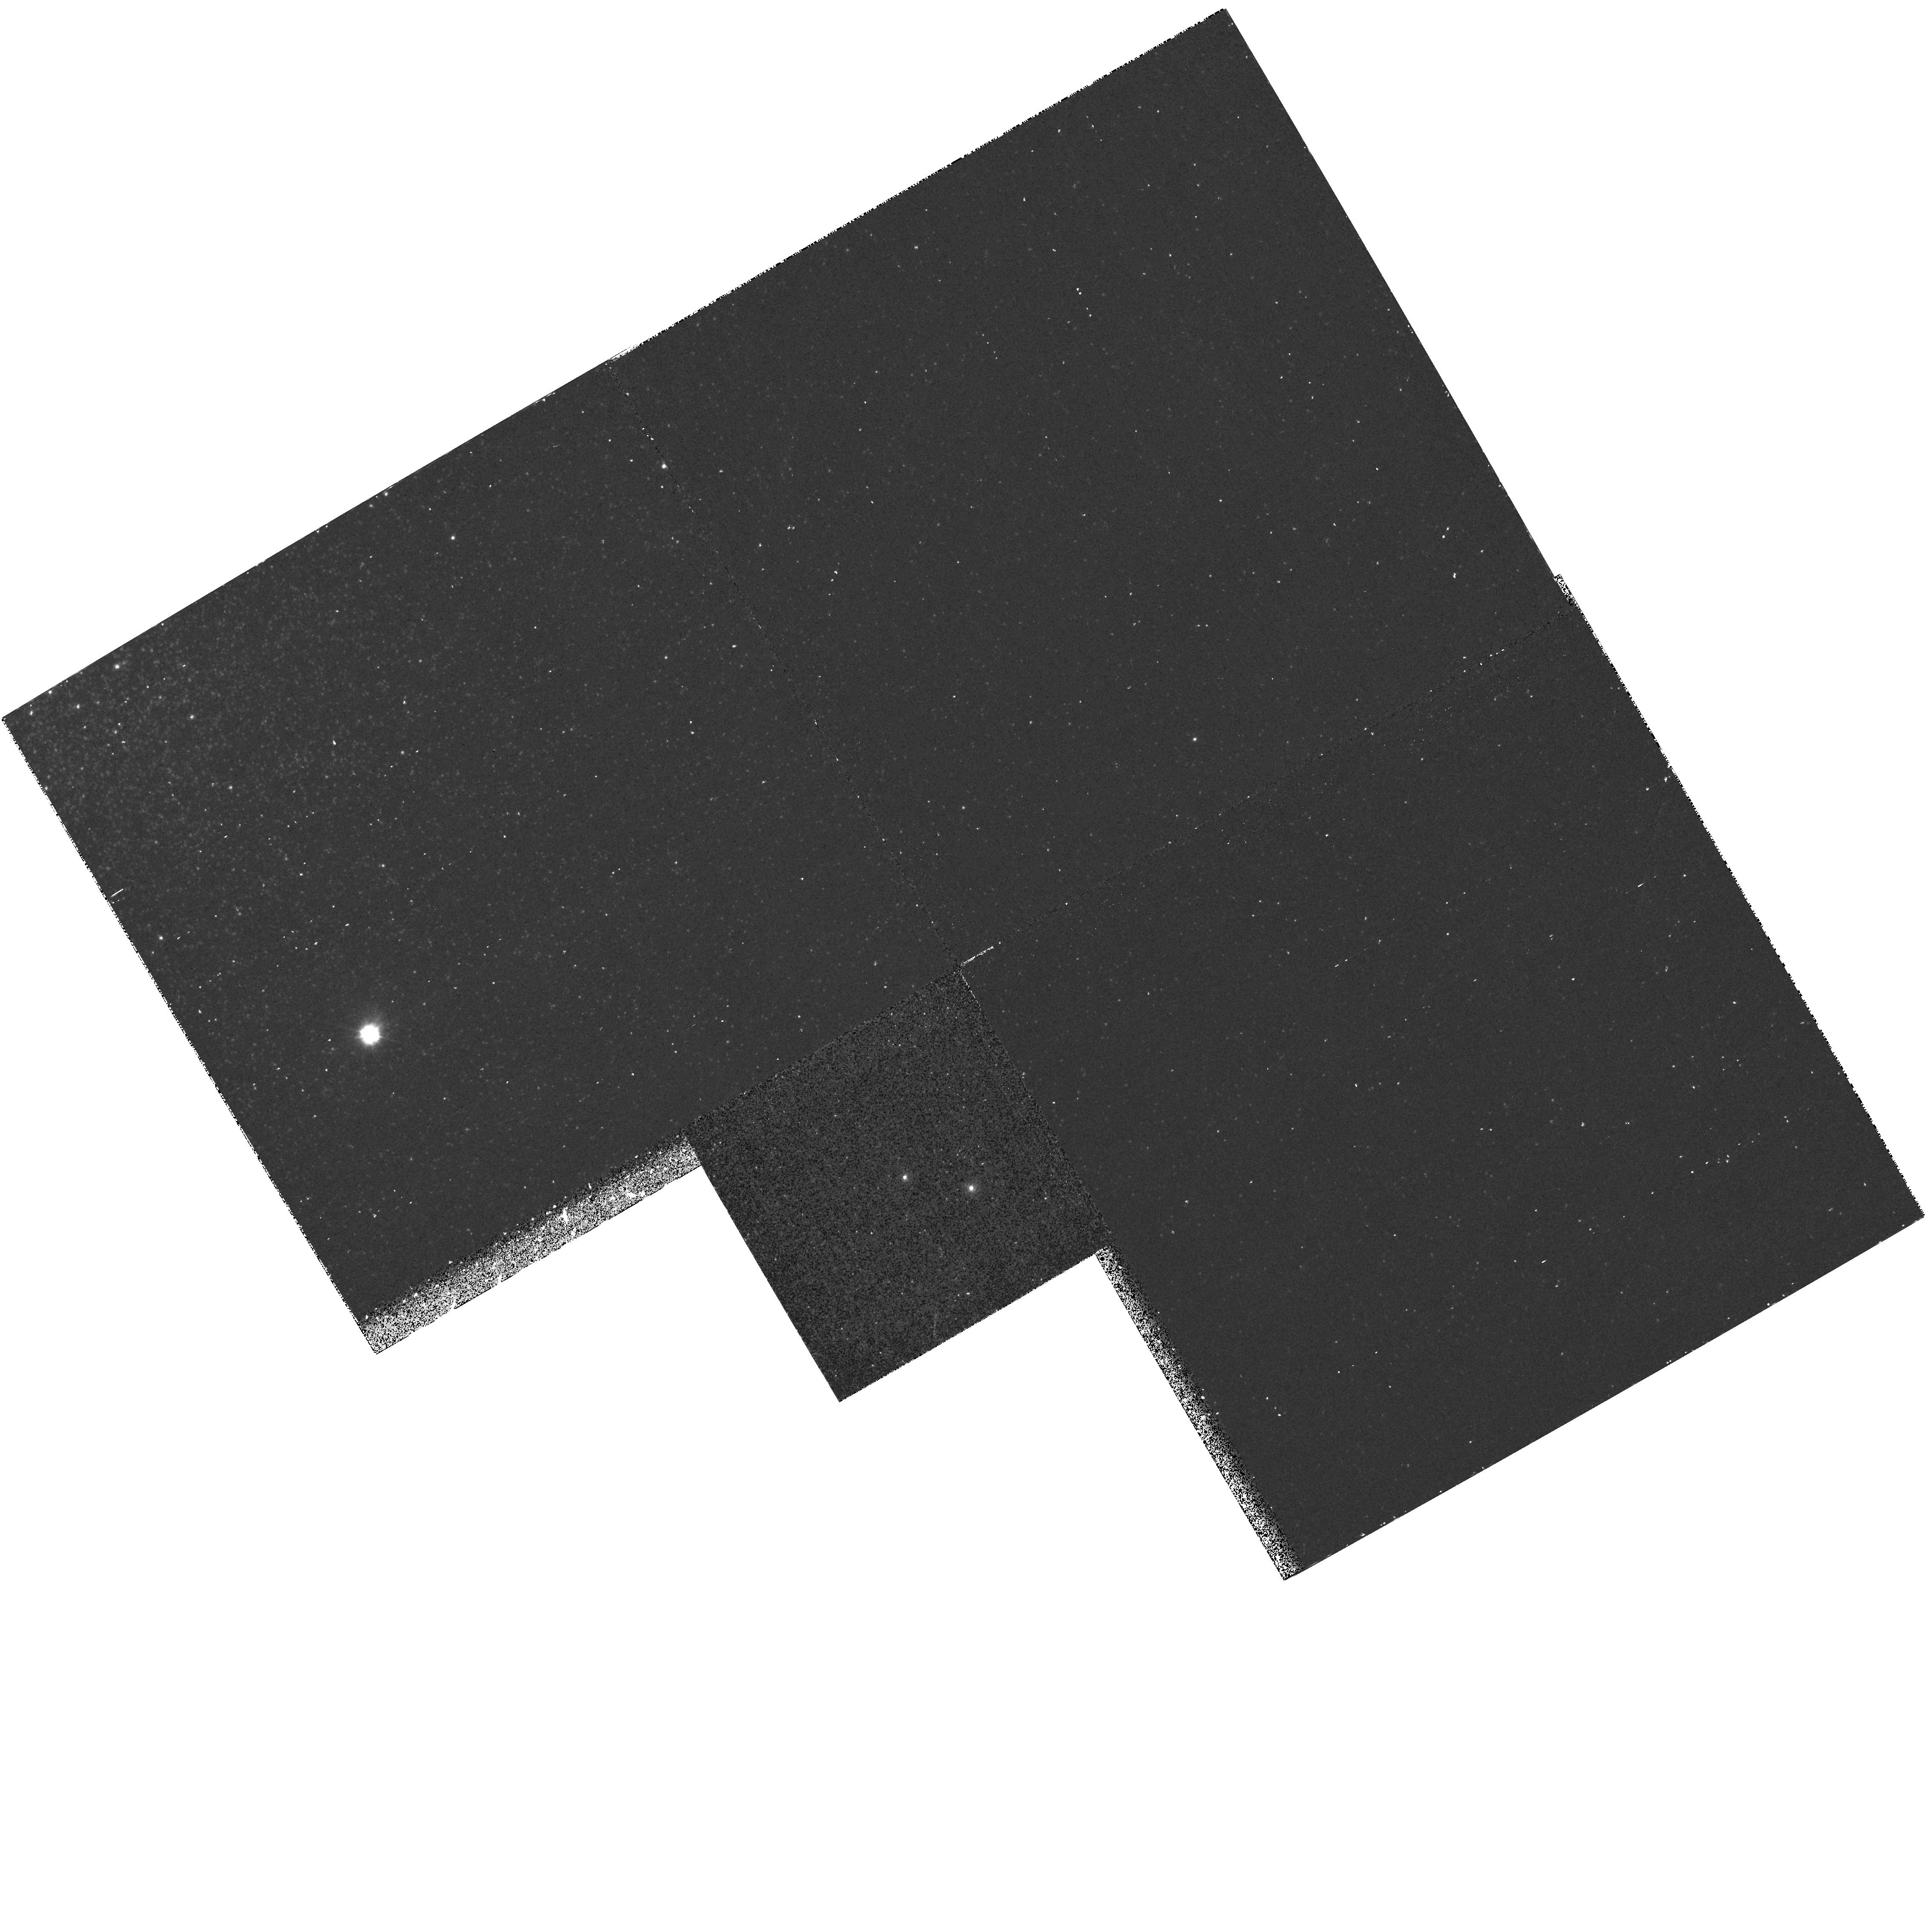
Target: NGC104-UIT14
Instrument: WFPC2/PC
Filter: F218W
Exposure: 33 min
Observation ID: hst_7436_09_wfpc2_pc_f218w_u4er09

A Complete Sample of Hot Post-AGB Stars in Globular Clusters (PI: Landsman, Wayne B.)

Recent observations with the Ultraviolet Imaging Telescope (UIT) have provided a complete sample of the hot post asymptotic giant branch (post-AGB) population in fourteen globular clusters. We have begun a program of optical and IUE spectroscopy to determine the fundamental stellar parameters (\log L, T_ eff, \log g) of these stars, but further progress requires HST ultraviolet spectroscopy of the hottest (T_ eff > 30,000 K) four post-AGB candidates, and HST ultraviolet and optical spectroscopy of three candidates in the crowded cluster cores. The determination of the fundamental stellar parameters of a complete sample of hot post-AGB stars will allow the first observational test of theoretical post-AGB lifetimes across the HR diagram. In addition, we will obtain a sensitive diagnostic for the masses of the currently forming white dwarfs in globular clusters by application of the core mass - luminosity relation for post-AGB stars. Our results will have important implications for models of the UV flux of old stellar populations, and for the use of cluster white dwarf standard candles to derive globular cluster distances (and ages).